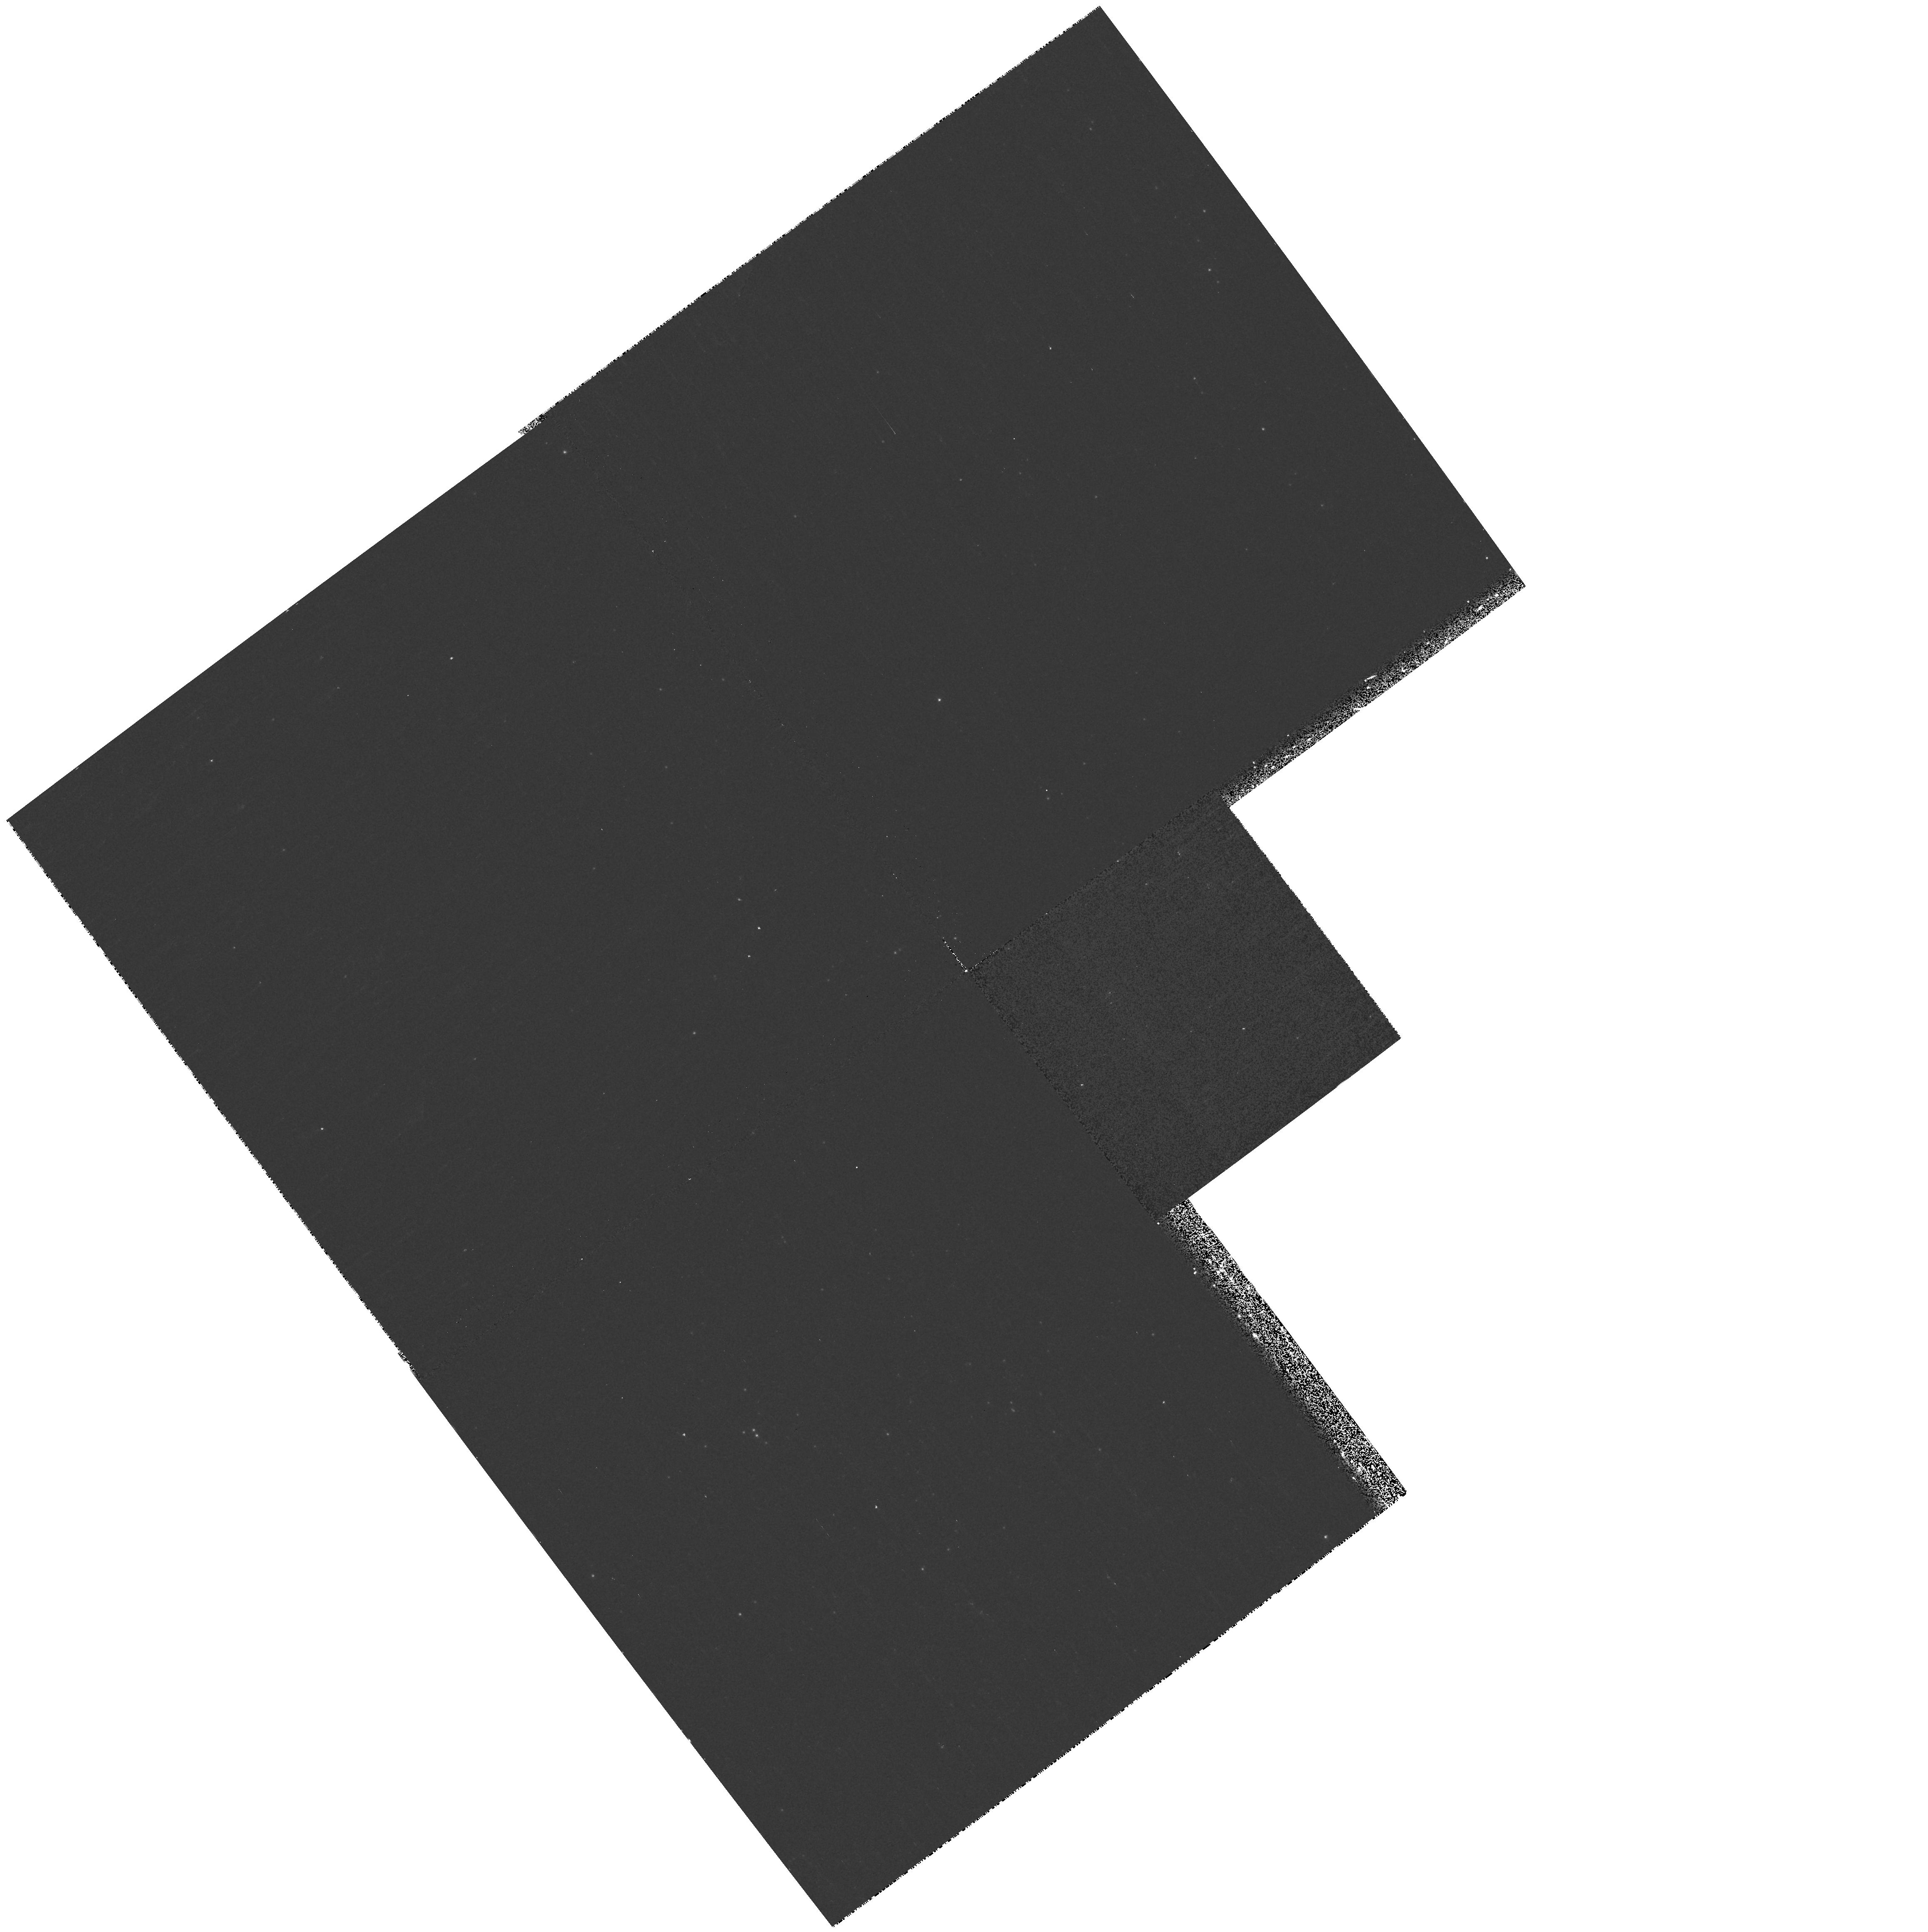
Target: field at RA 23.503°, Dec 30.683°. Instrument: WFPC2/PC. Filter: F255W. Exposure: 8 min. Observation ID: hst_9828_01_wfpc2_pc_f255w_u8py01

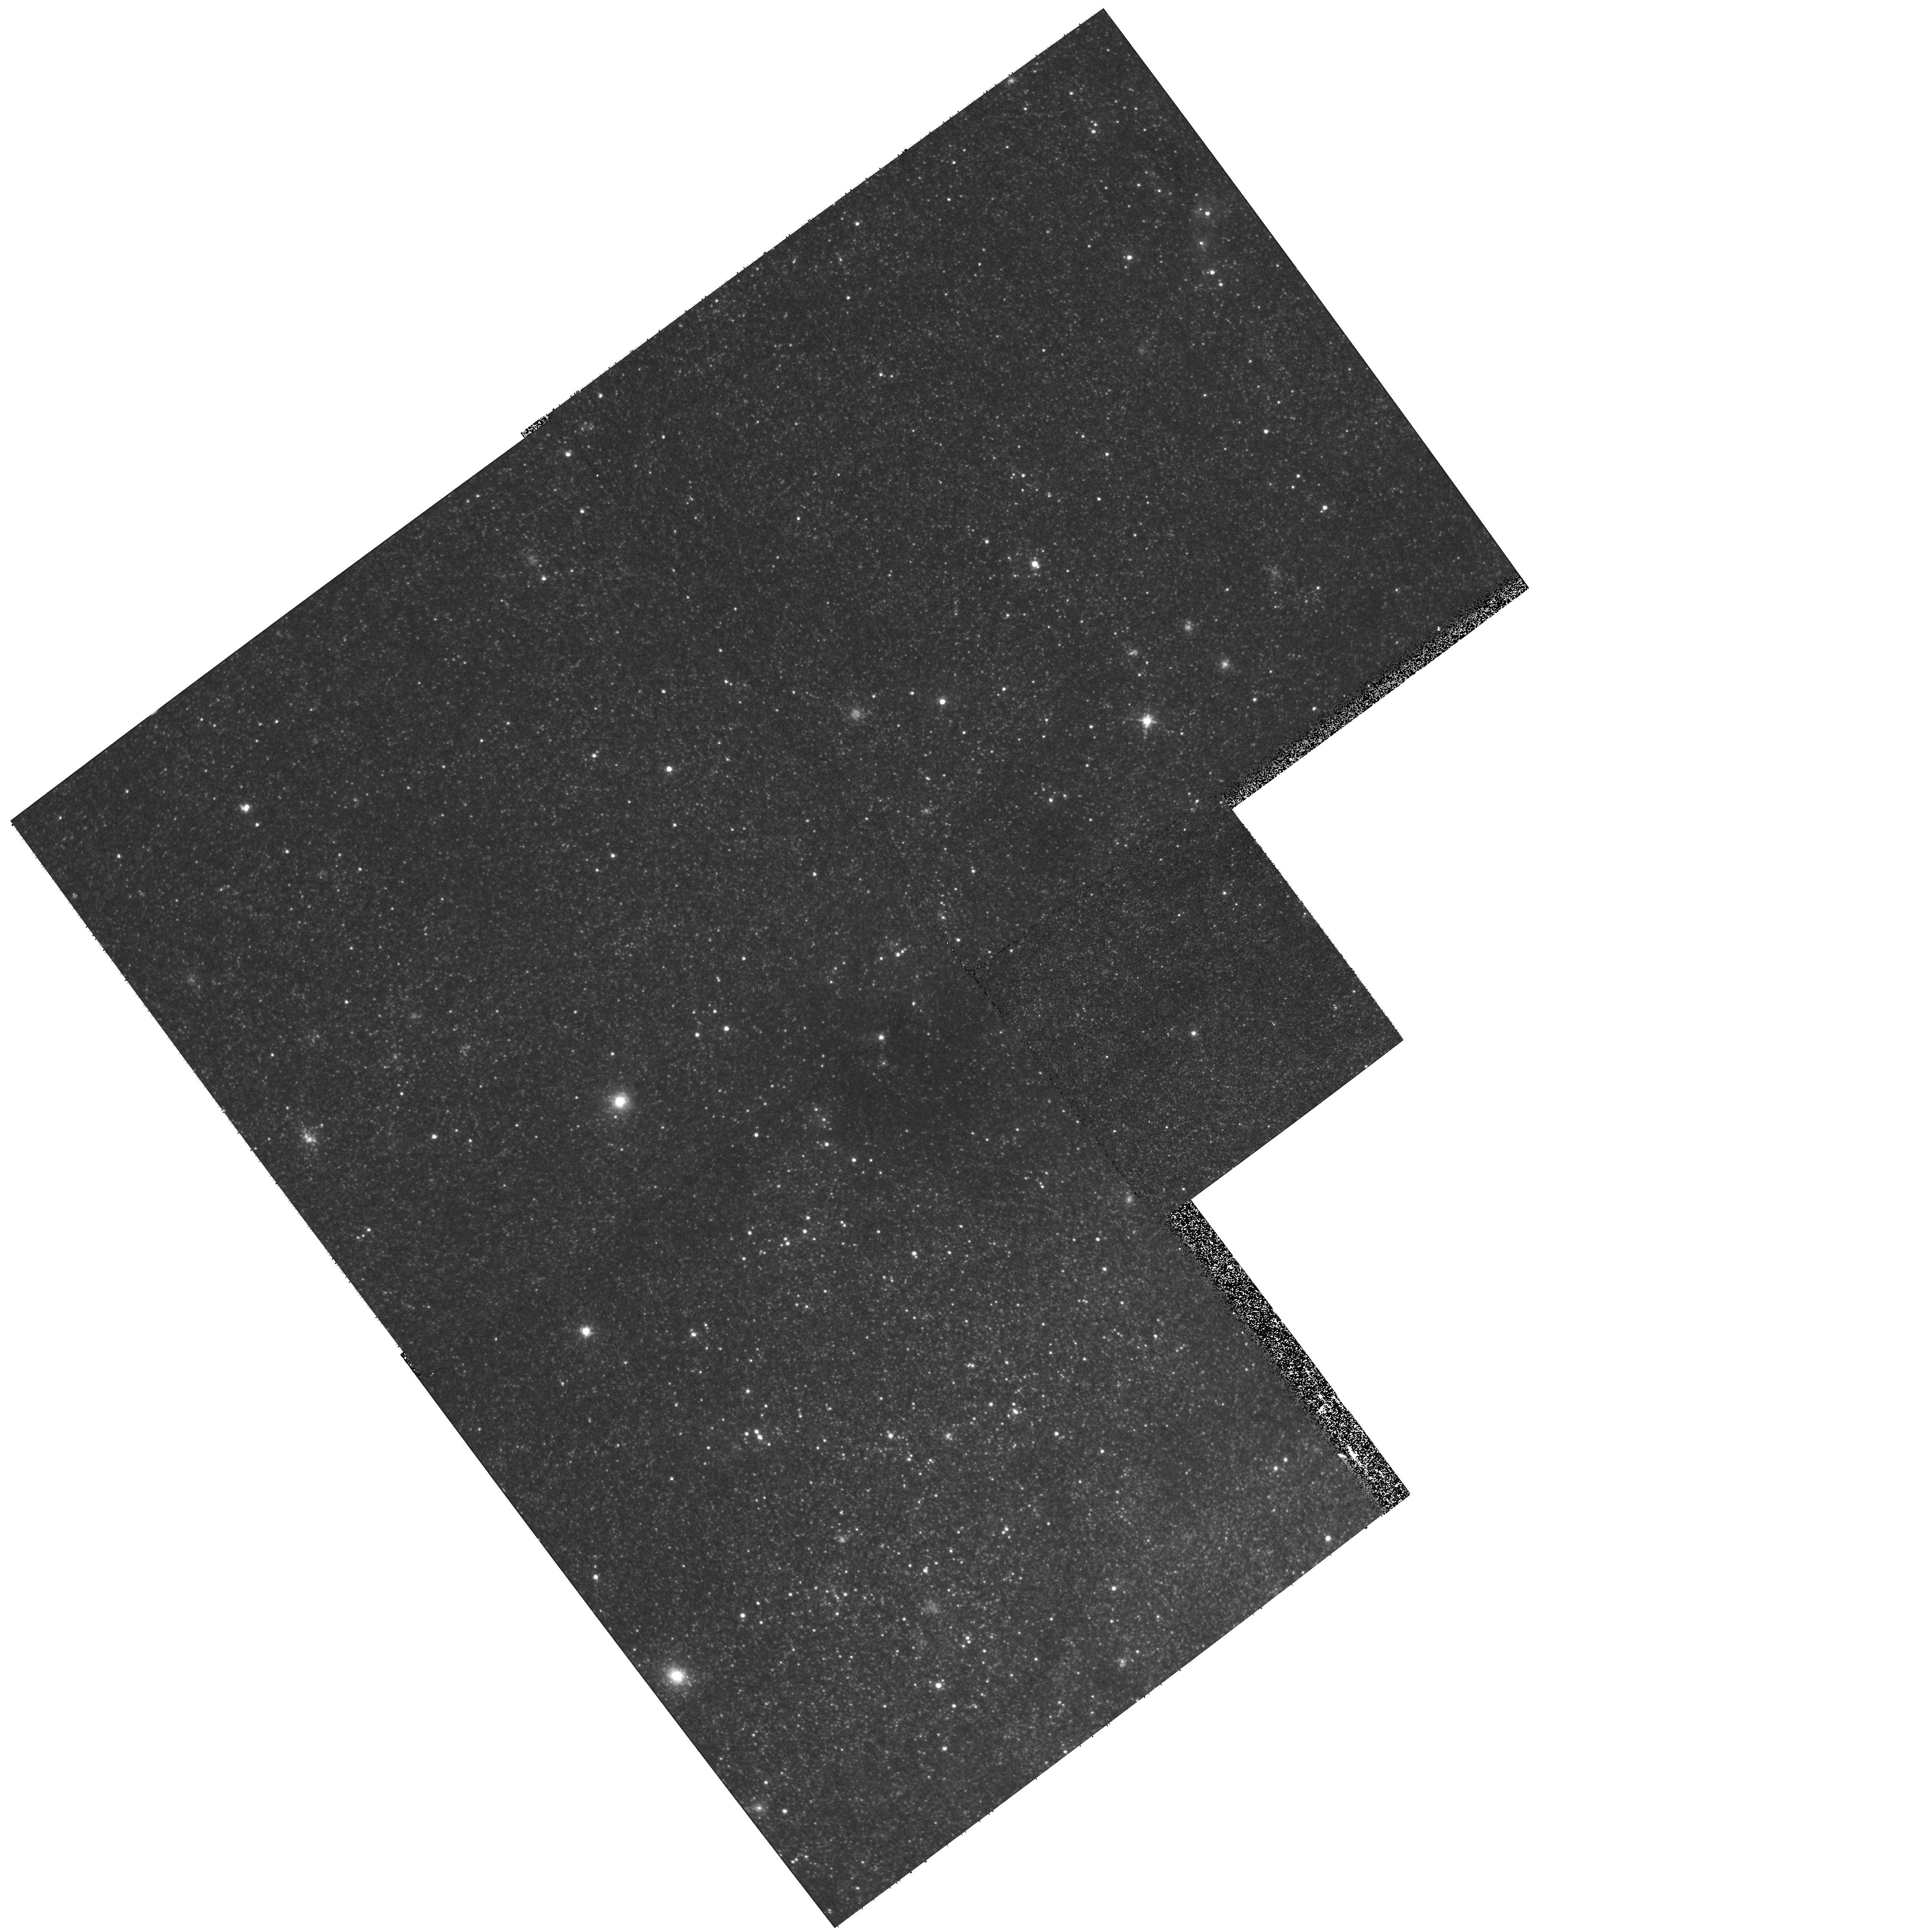
Target: field at RA 23.503°, Dec 30.683°. Instrument: WFPC2/PC. Filter: F555W. Exposure: 5 min. Observation ID: hst_9828_01_wfpc2_pc_f555w_u8py01

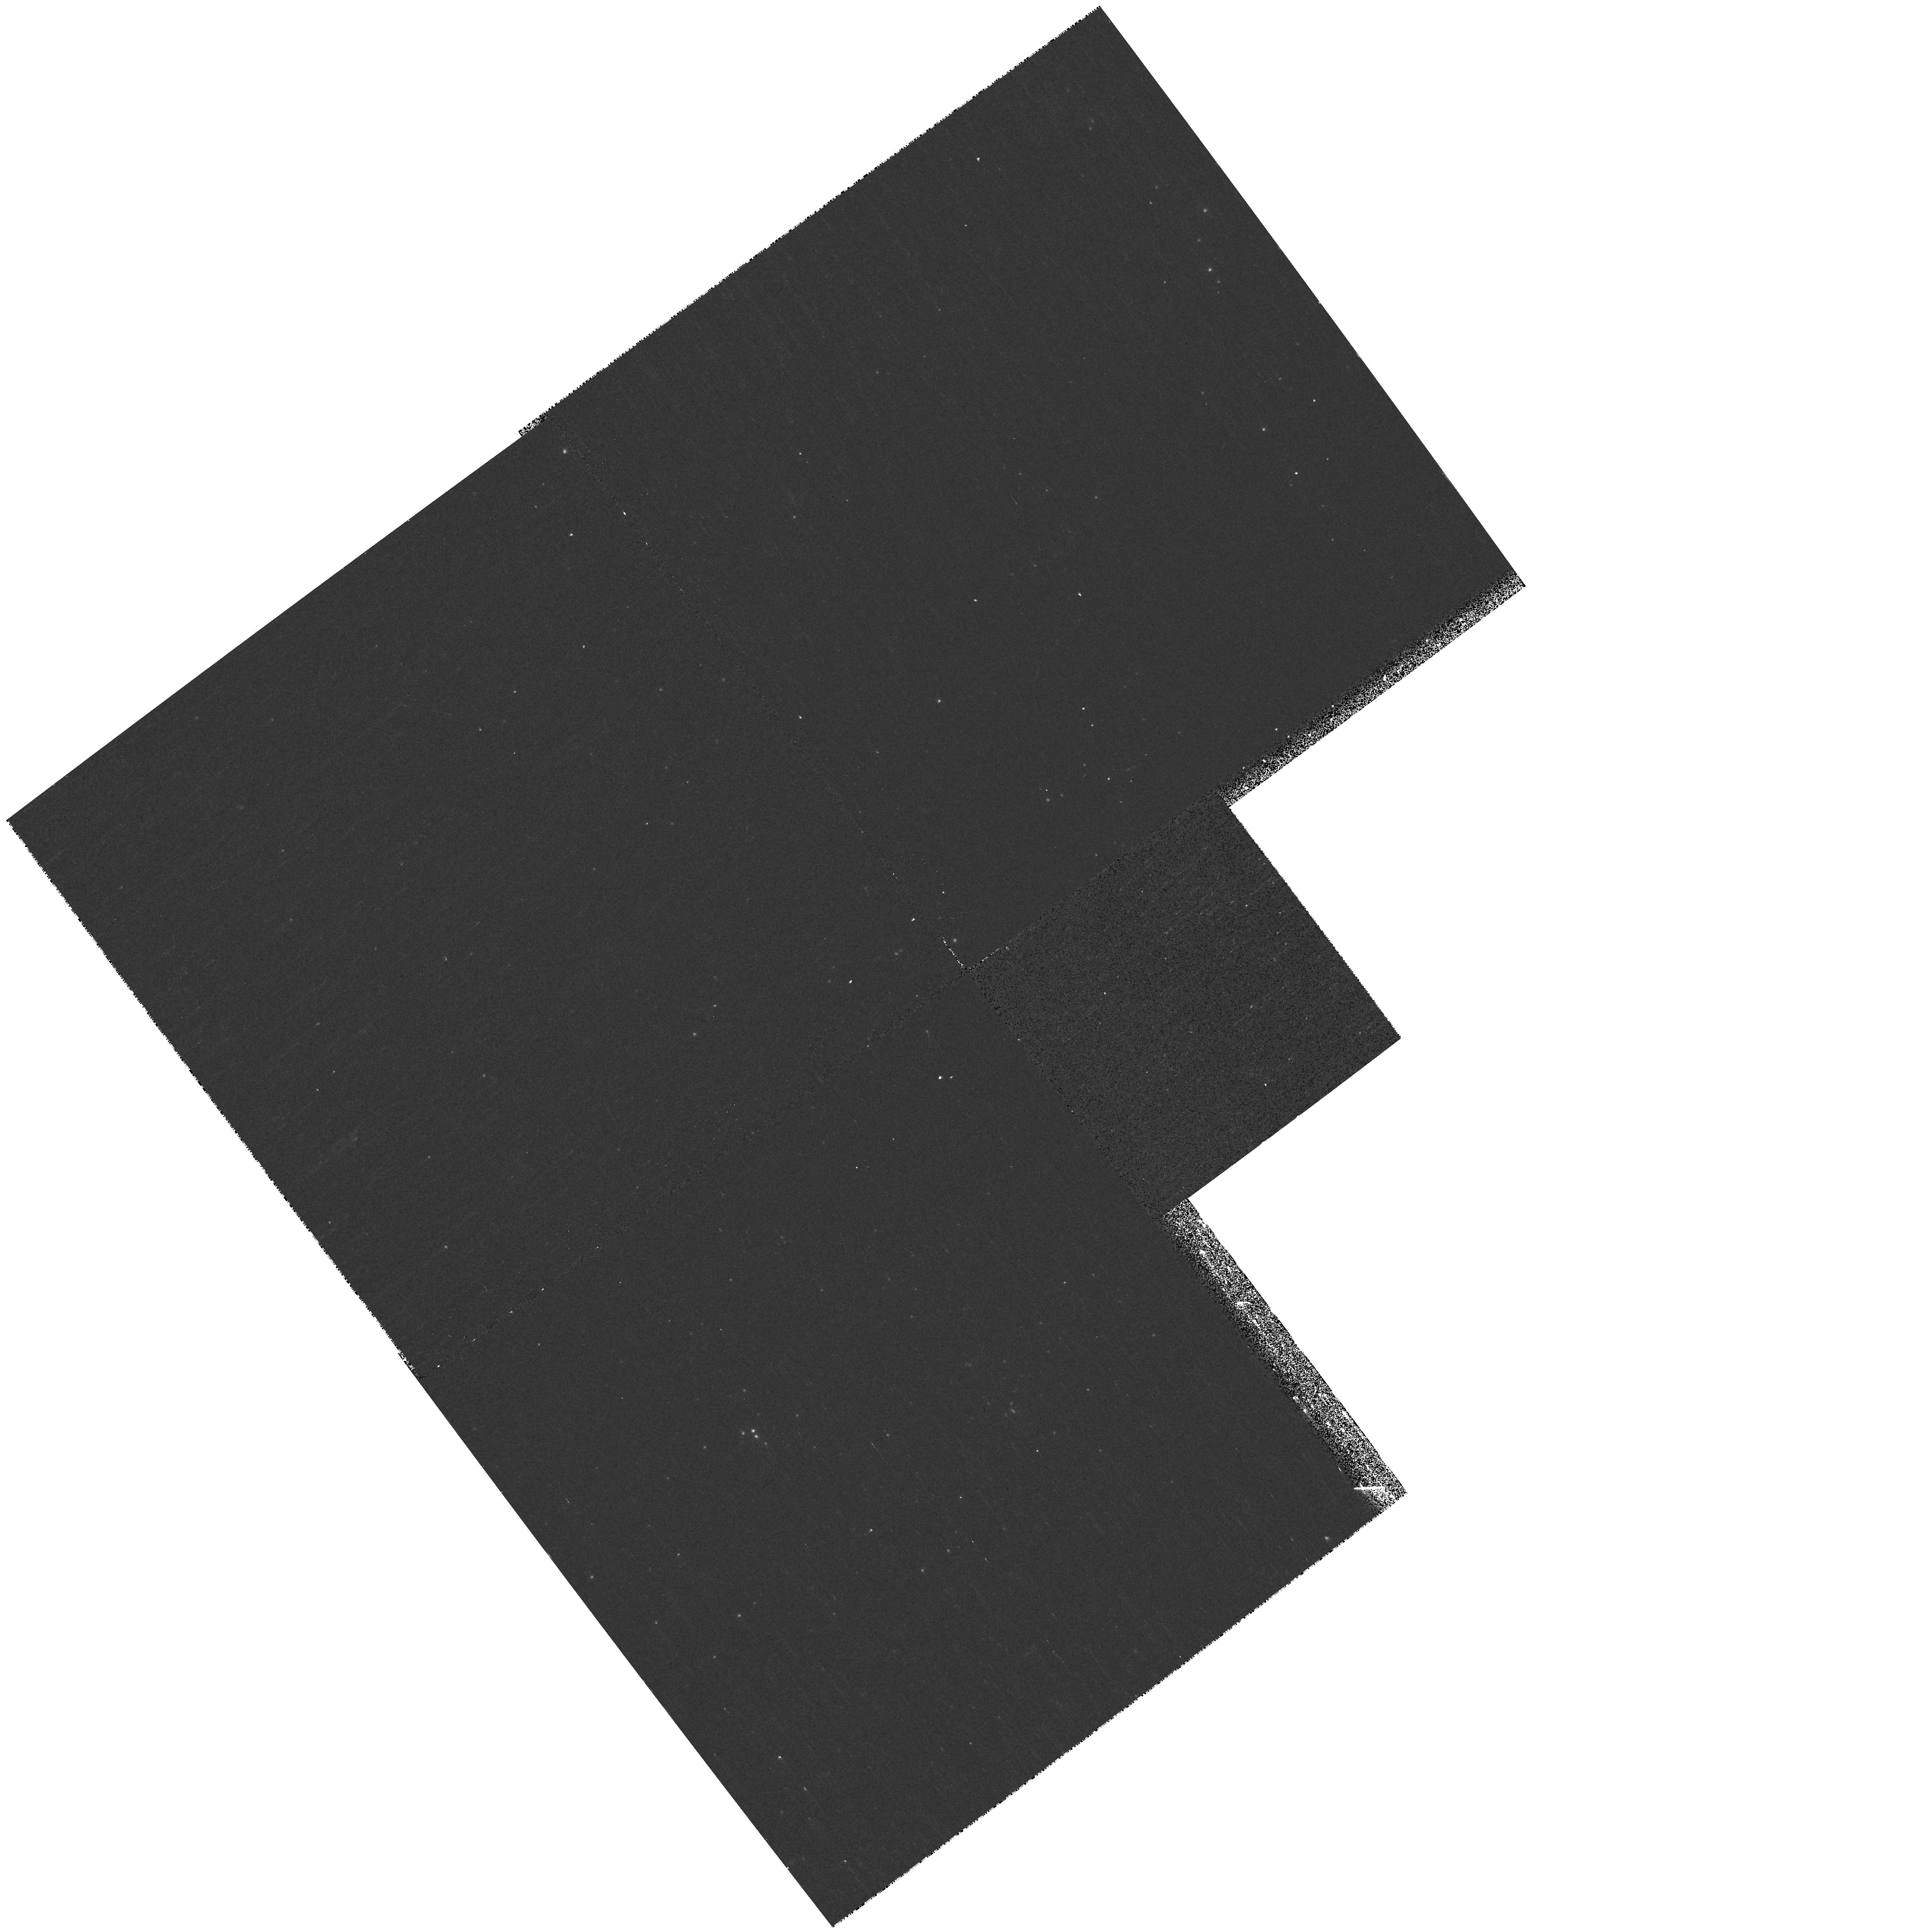
Target: field at RA 23.503°, Dec 30.683°. Instrument: WFPC2/PC. Filter: F170W. Exposure: 13 min. Observation ID: hst_9828_01_wfpc2_pc_f170w_u8py01

Young Massive Clusters in M33 (PI: Bianchi, Luciana C.)

Young Massive Clusters (YMC) appear to be abundantly forming in merging galaxies, but are not found in the Milky Way. They provide the opportunity to study the conditions necessary for the formation of massive, compact stellar systems, giving insight into conditions of the earliest epochs of galaxy formation, when ancient Globular Clusters (GC) formed, thus helping to constrain scenarios of galaxy formation and evolution. We propose STIS UV spectroscopy of three extremely young, UV-luminous clusters in the Local Group spiral galaxy M33, selected from our extensive survey with WFPC2 imaging. From multi-band integrated photometry we inferred age upper limits of 10 Myrs: UV spectra will provide precise ages, thus masses, for these objects from the earliest spectral types present, revealed by the strong spectral signatures, and from synthetic spectral modeling. We will be able to assess whether their mass overlap with GC masses, and whether such systems can survive internal dynamical evolution. These young, massive and compact objects provide a key link to the young cluster systems in mergers, and may be the only such counterparts accessible to detailed studies.